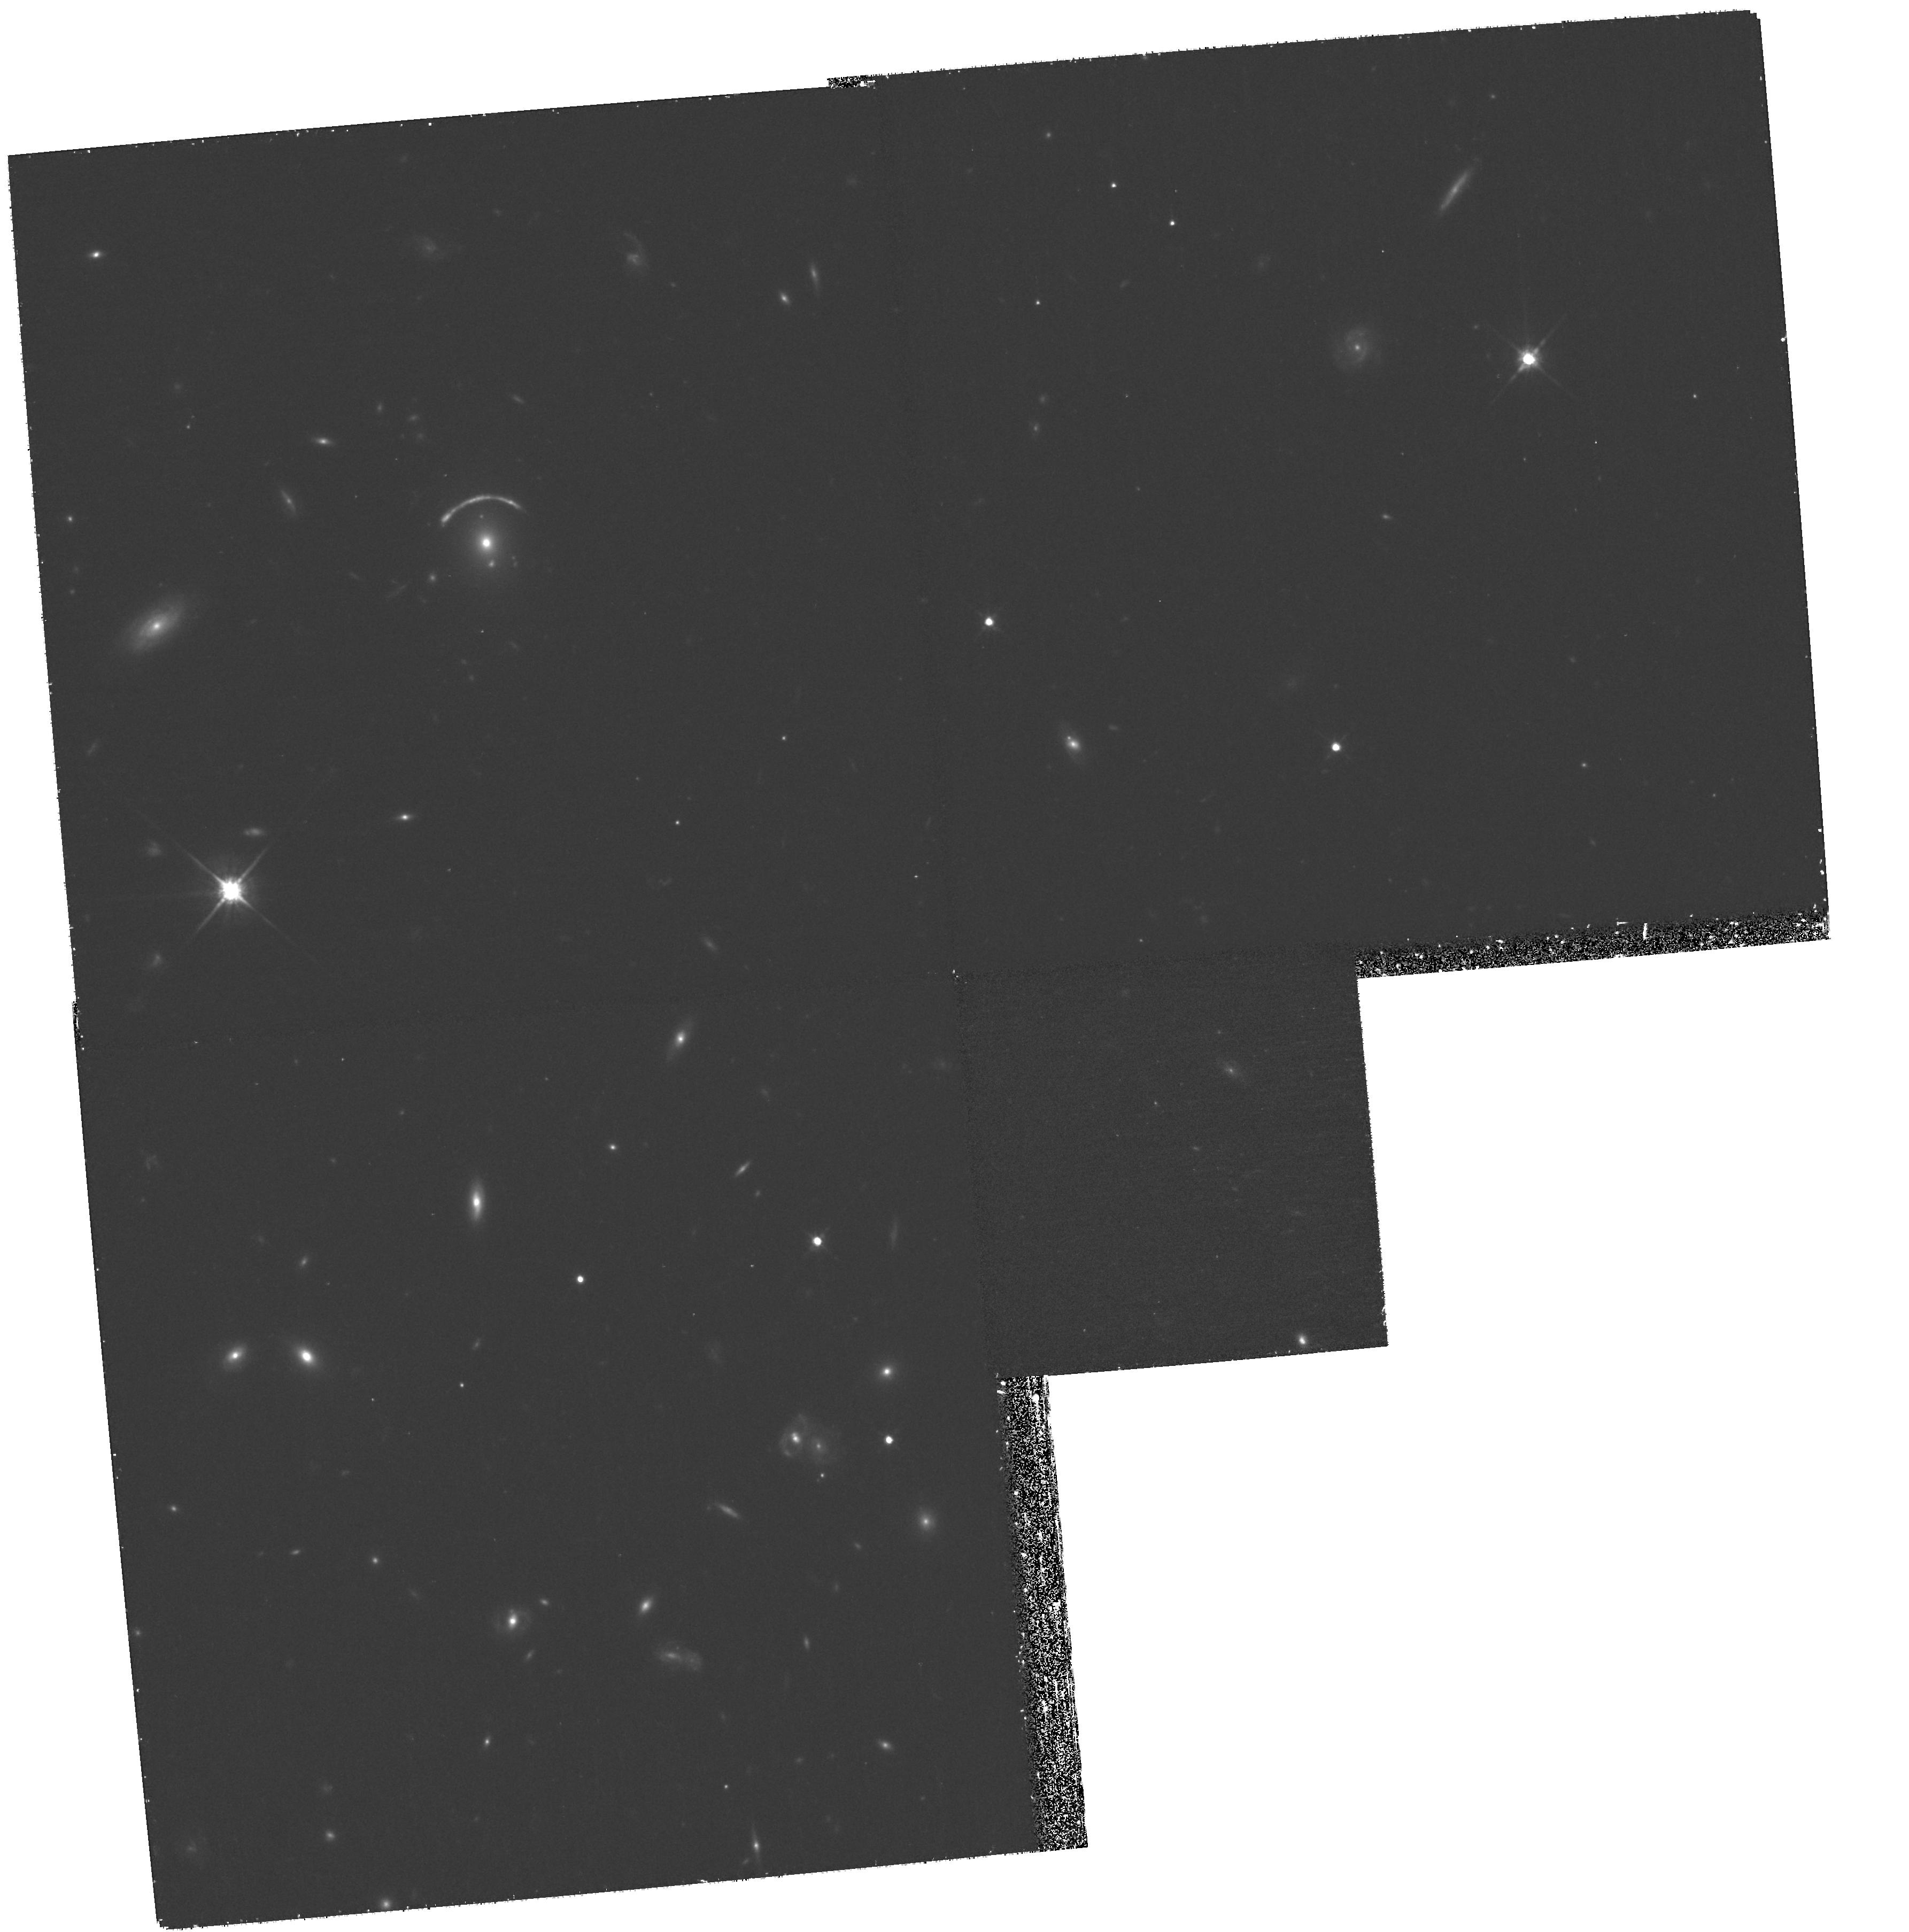
Target: 8OCLOCKARC. Instrument: WFPC2/PC. Filter: F814W. Exposure: 1.2 h. Observation ID: hst_11167_23_wfpc2_pc_f814w_ua0s23

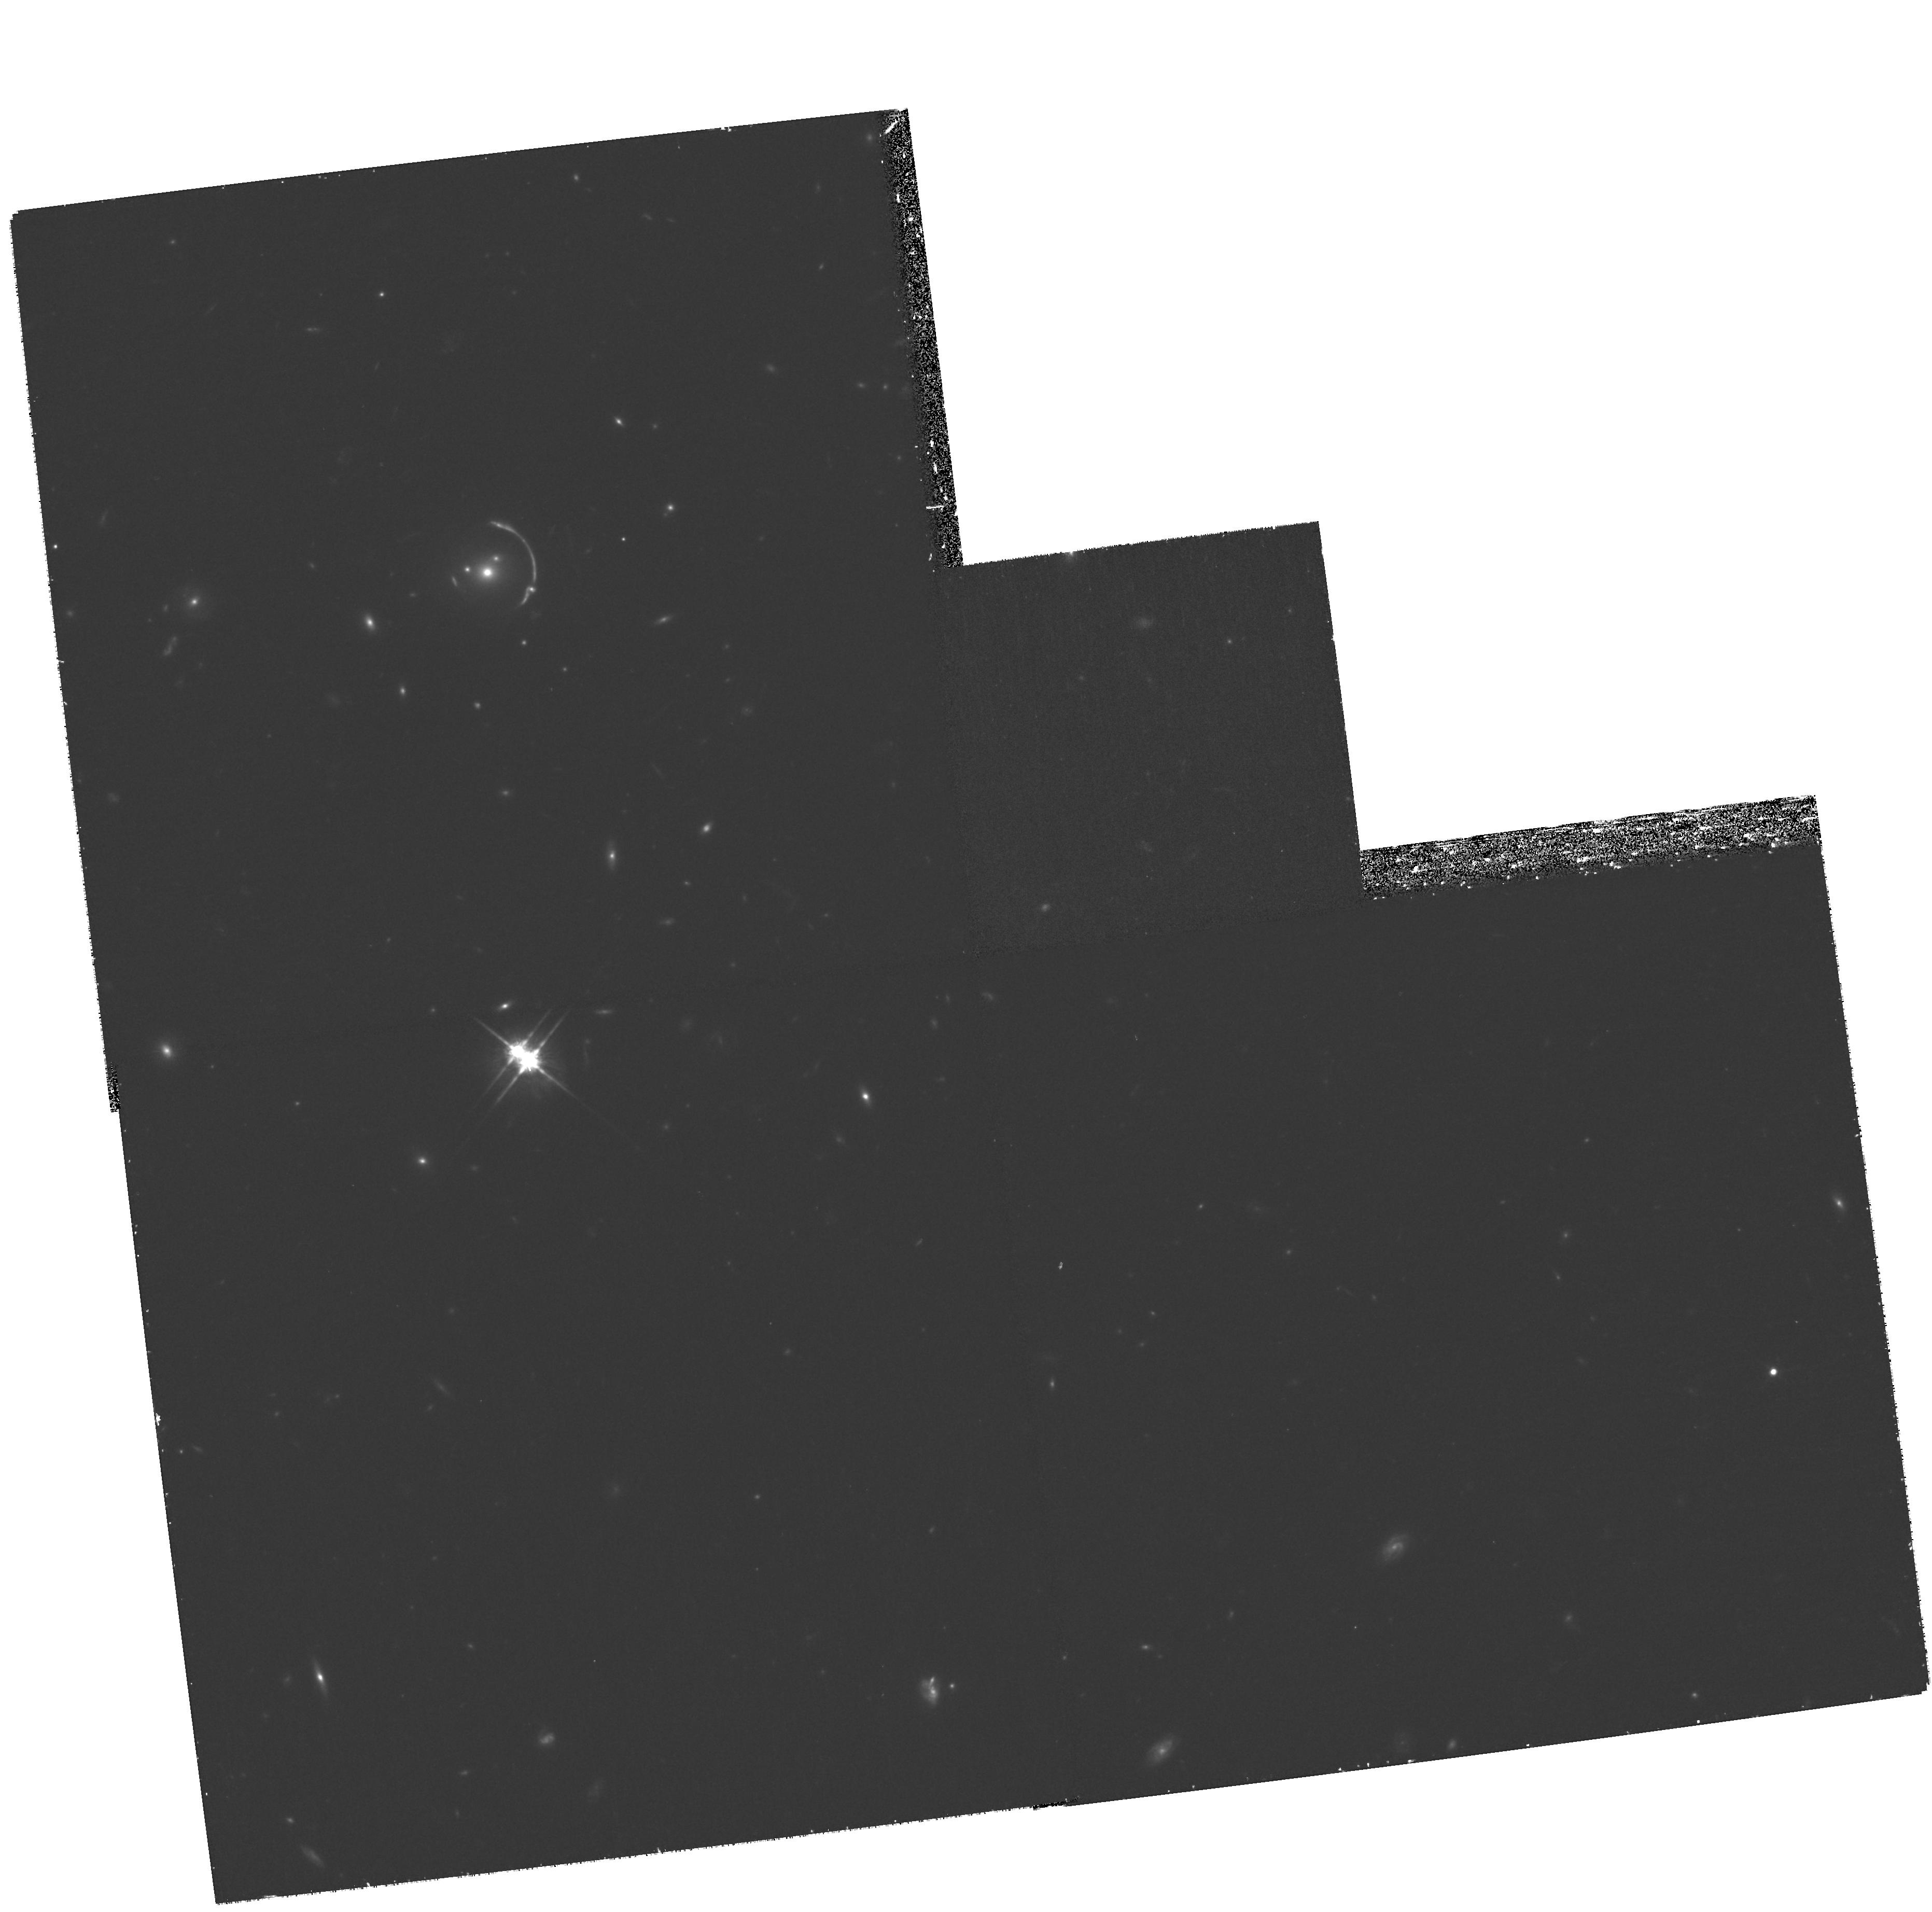
Target: SDSSJ1206+5142ARC. Instrument: WFPC2/PC. Filter: F814W. Exposure: 1.2 h. Observation ID: hst_11167_08_wfpc2_pc_f814w_ua0s08

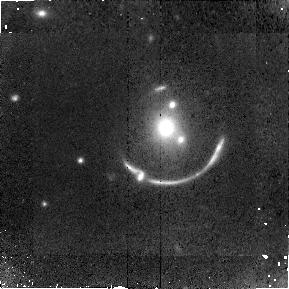
Target: SDSSJ1206+5142ARC. Instrument: NICMOS/NIC2. Filter: F110W. Exposure: 1.4 h. Observation ID: na0s09010

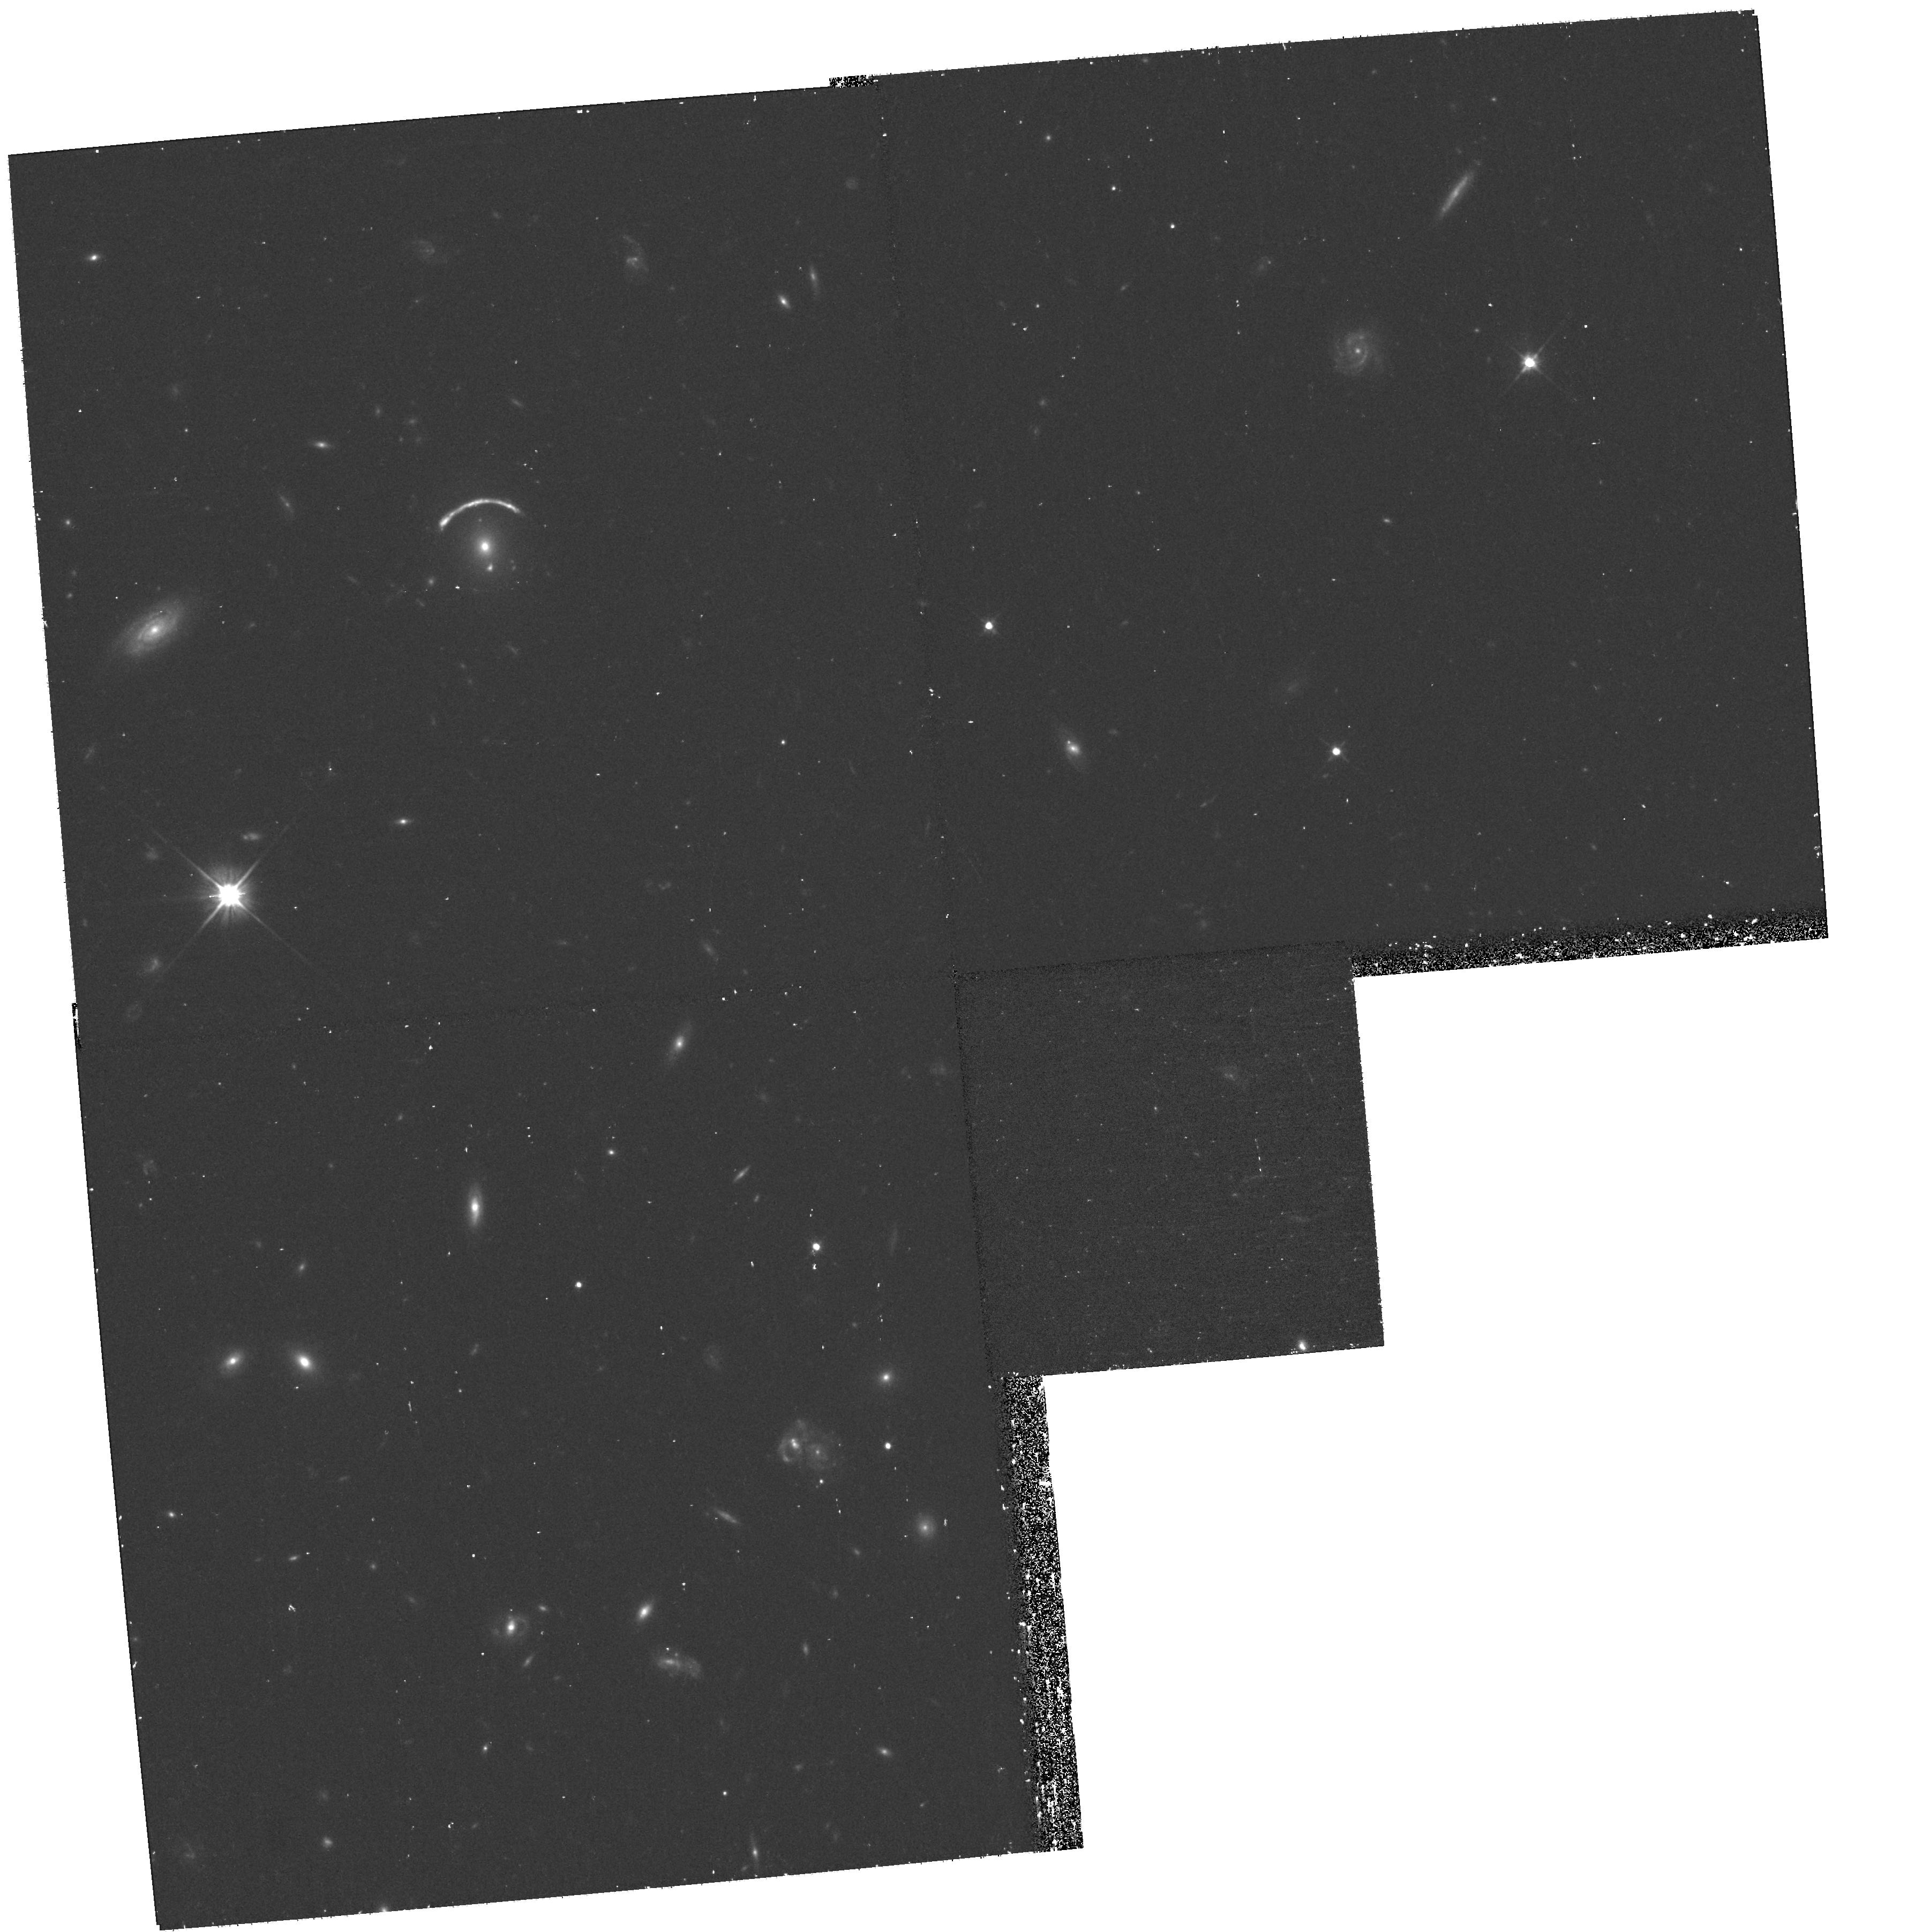
Target: 8OCLOCKARC. Instrument: WFPC2/PC. Filter: F606W. Exposure: 37 min. Observation ID: hst_11167_12_wfpc2_pc_f606w_ua0s12

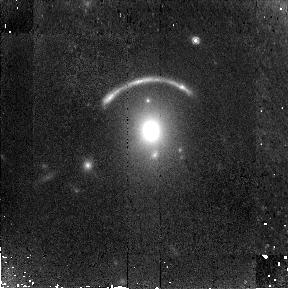
Target: 8OCLOCKARC. Instrument: NICMOS/NIC2. Filter: F160W. Exposure: 1.4 h. Observation ID: na0s05010

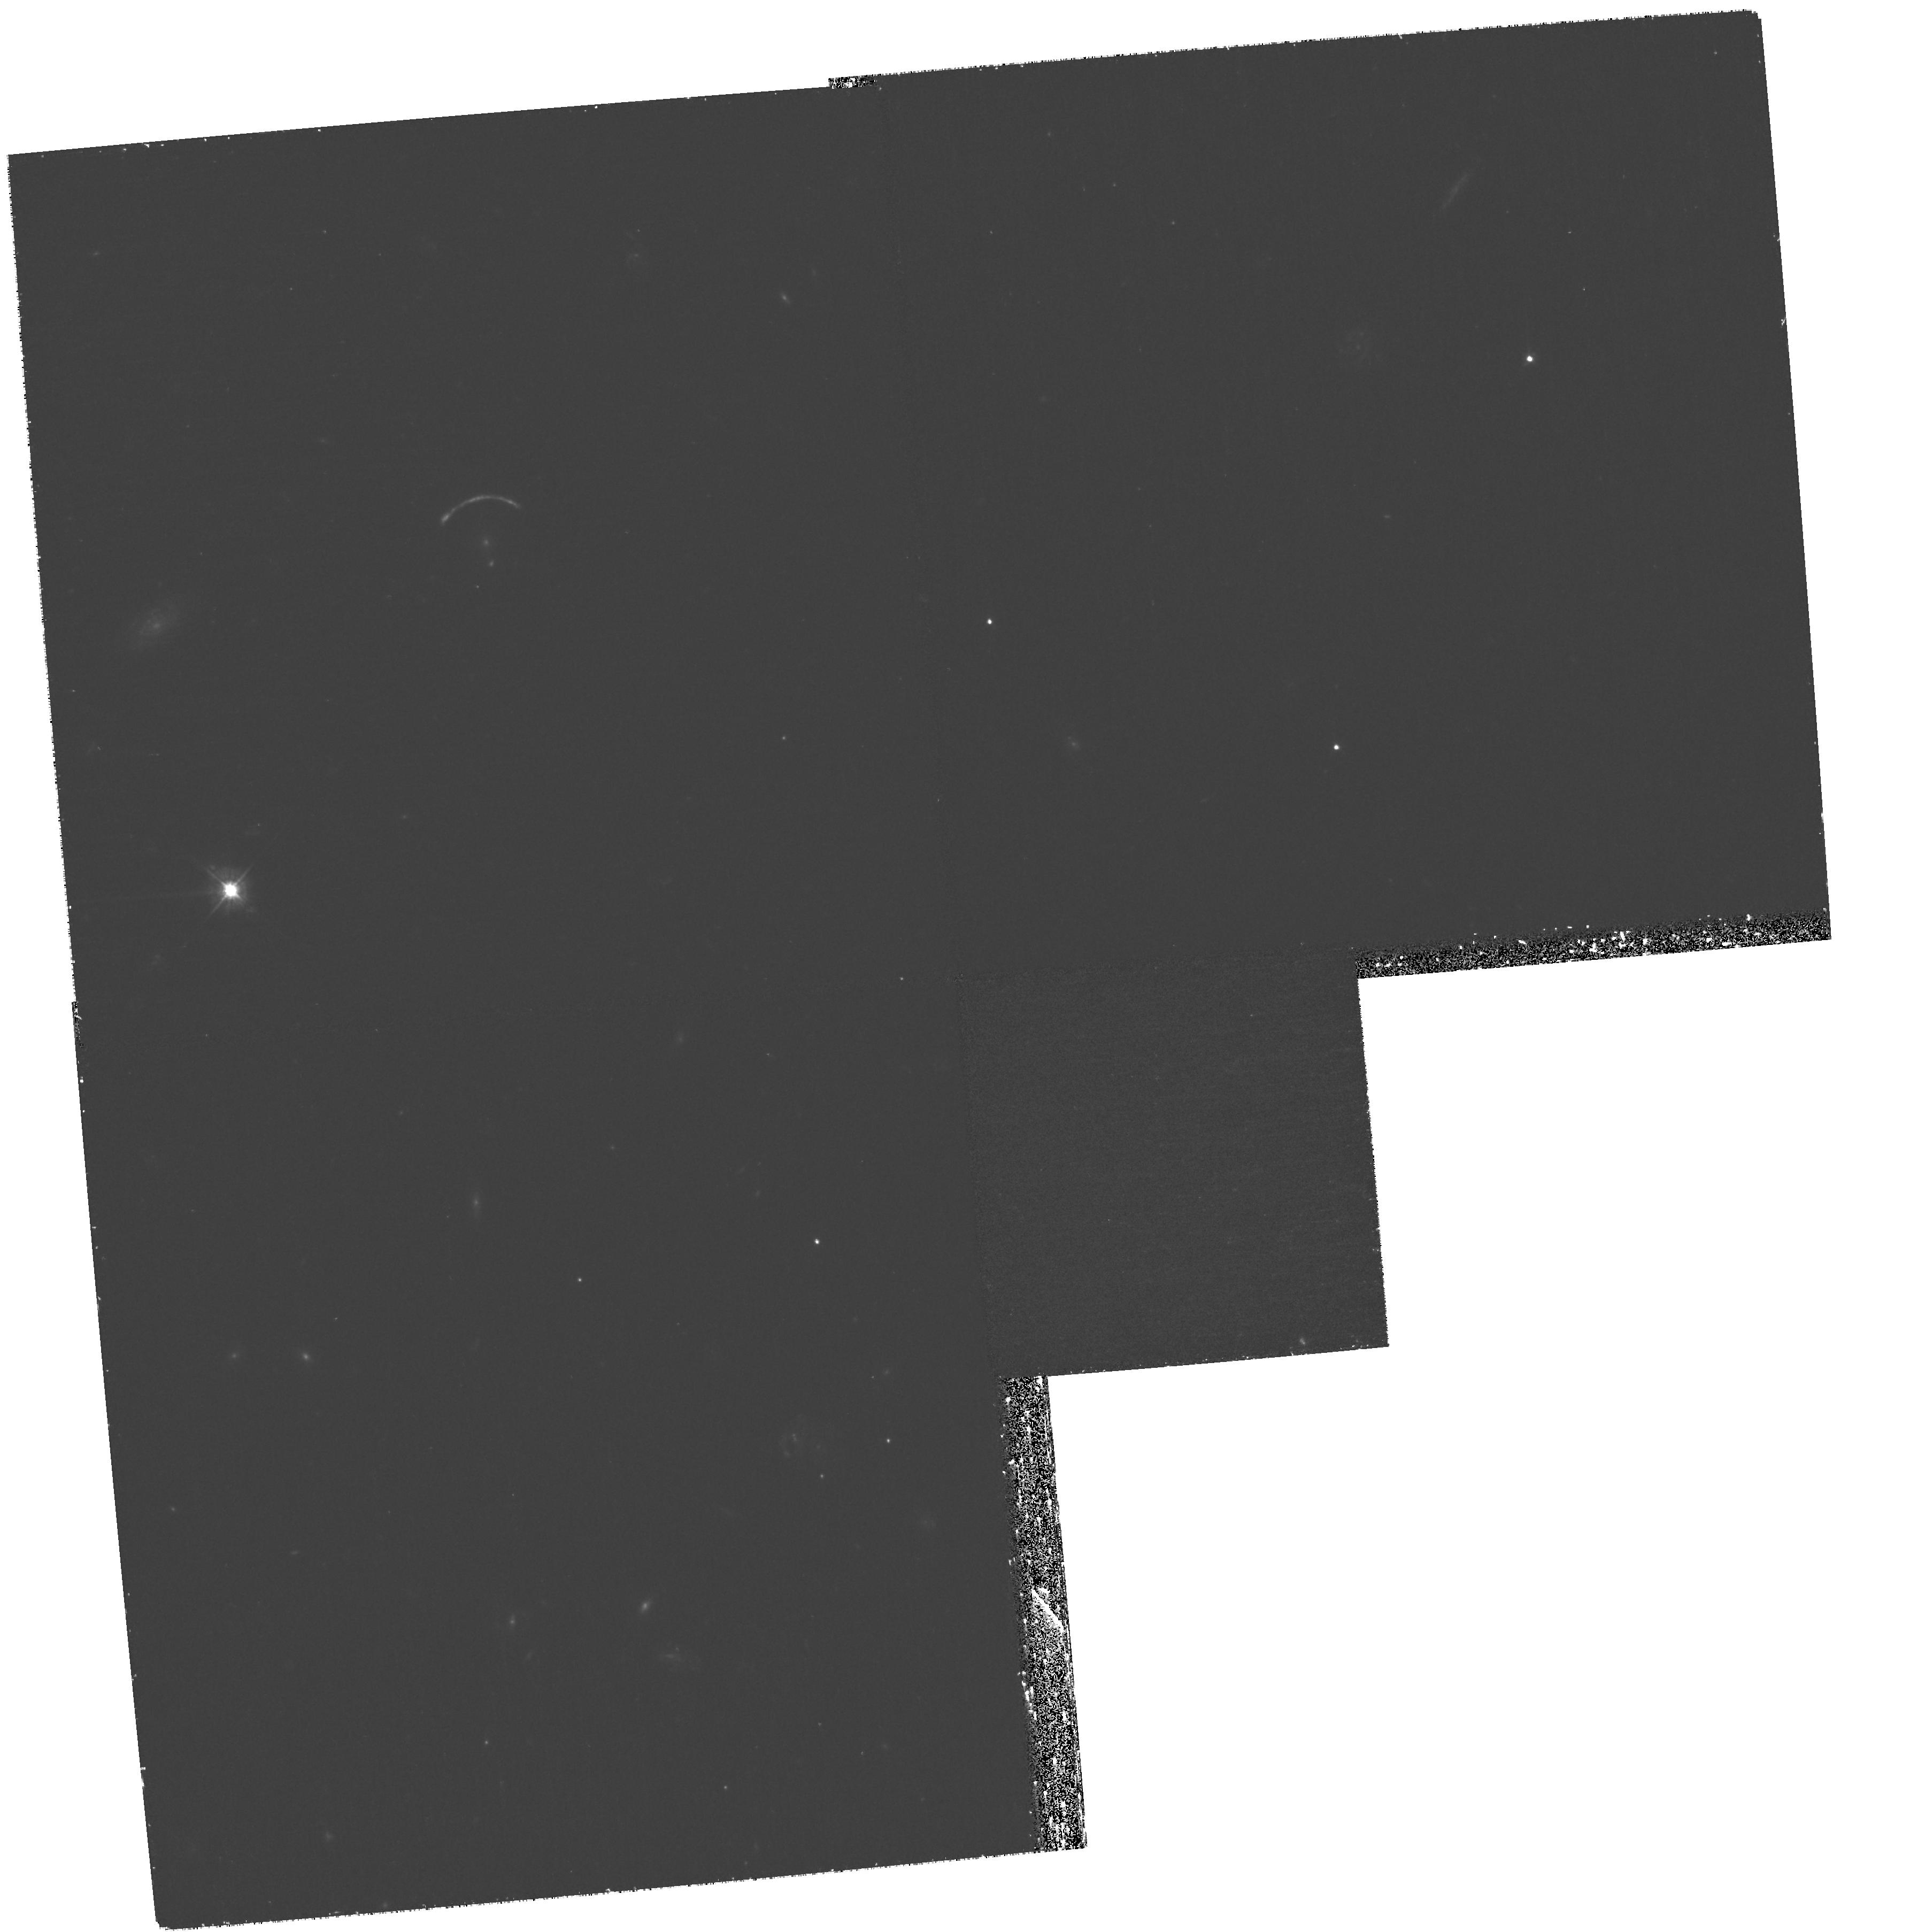
Target: 8OCLOCKARC. Instrument: WFPC2/PC. Filter: F450W. Exposure: 1.2 h. Observation ID: hst_11167_21_wfpc2_pc_f450w_ua0s21

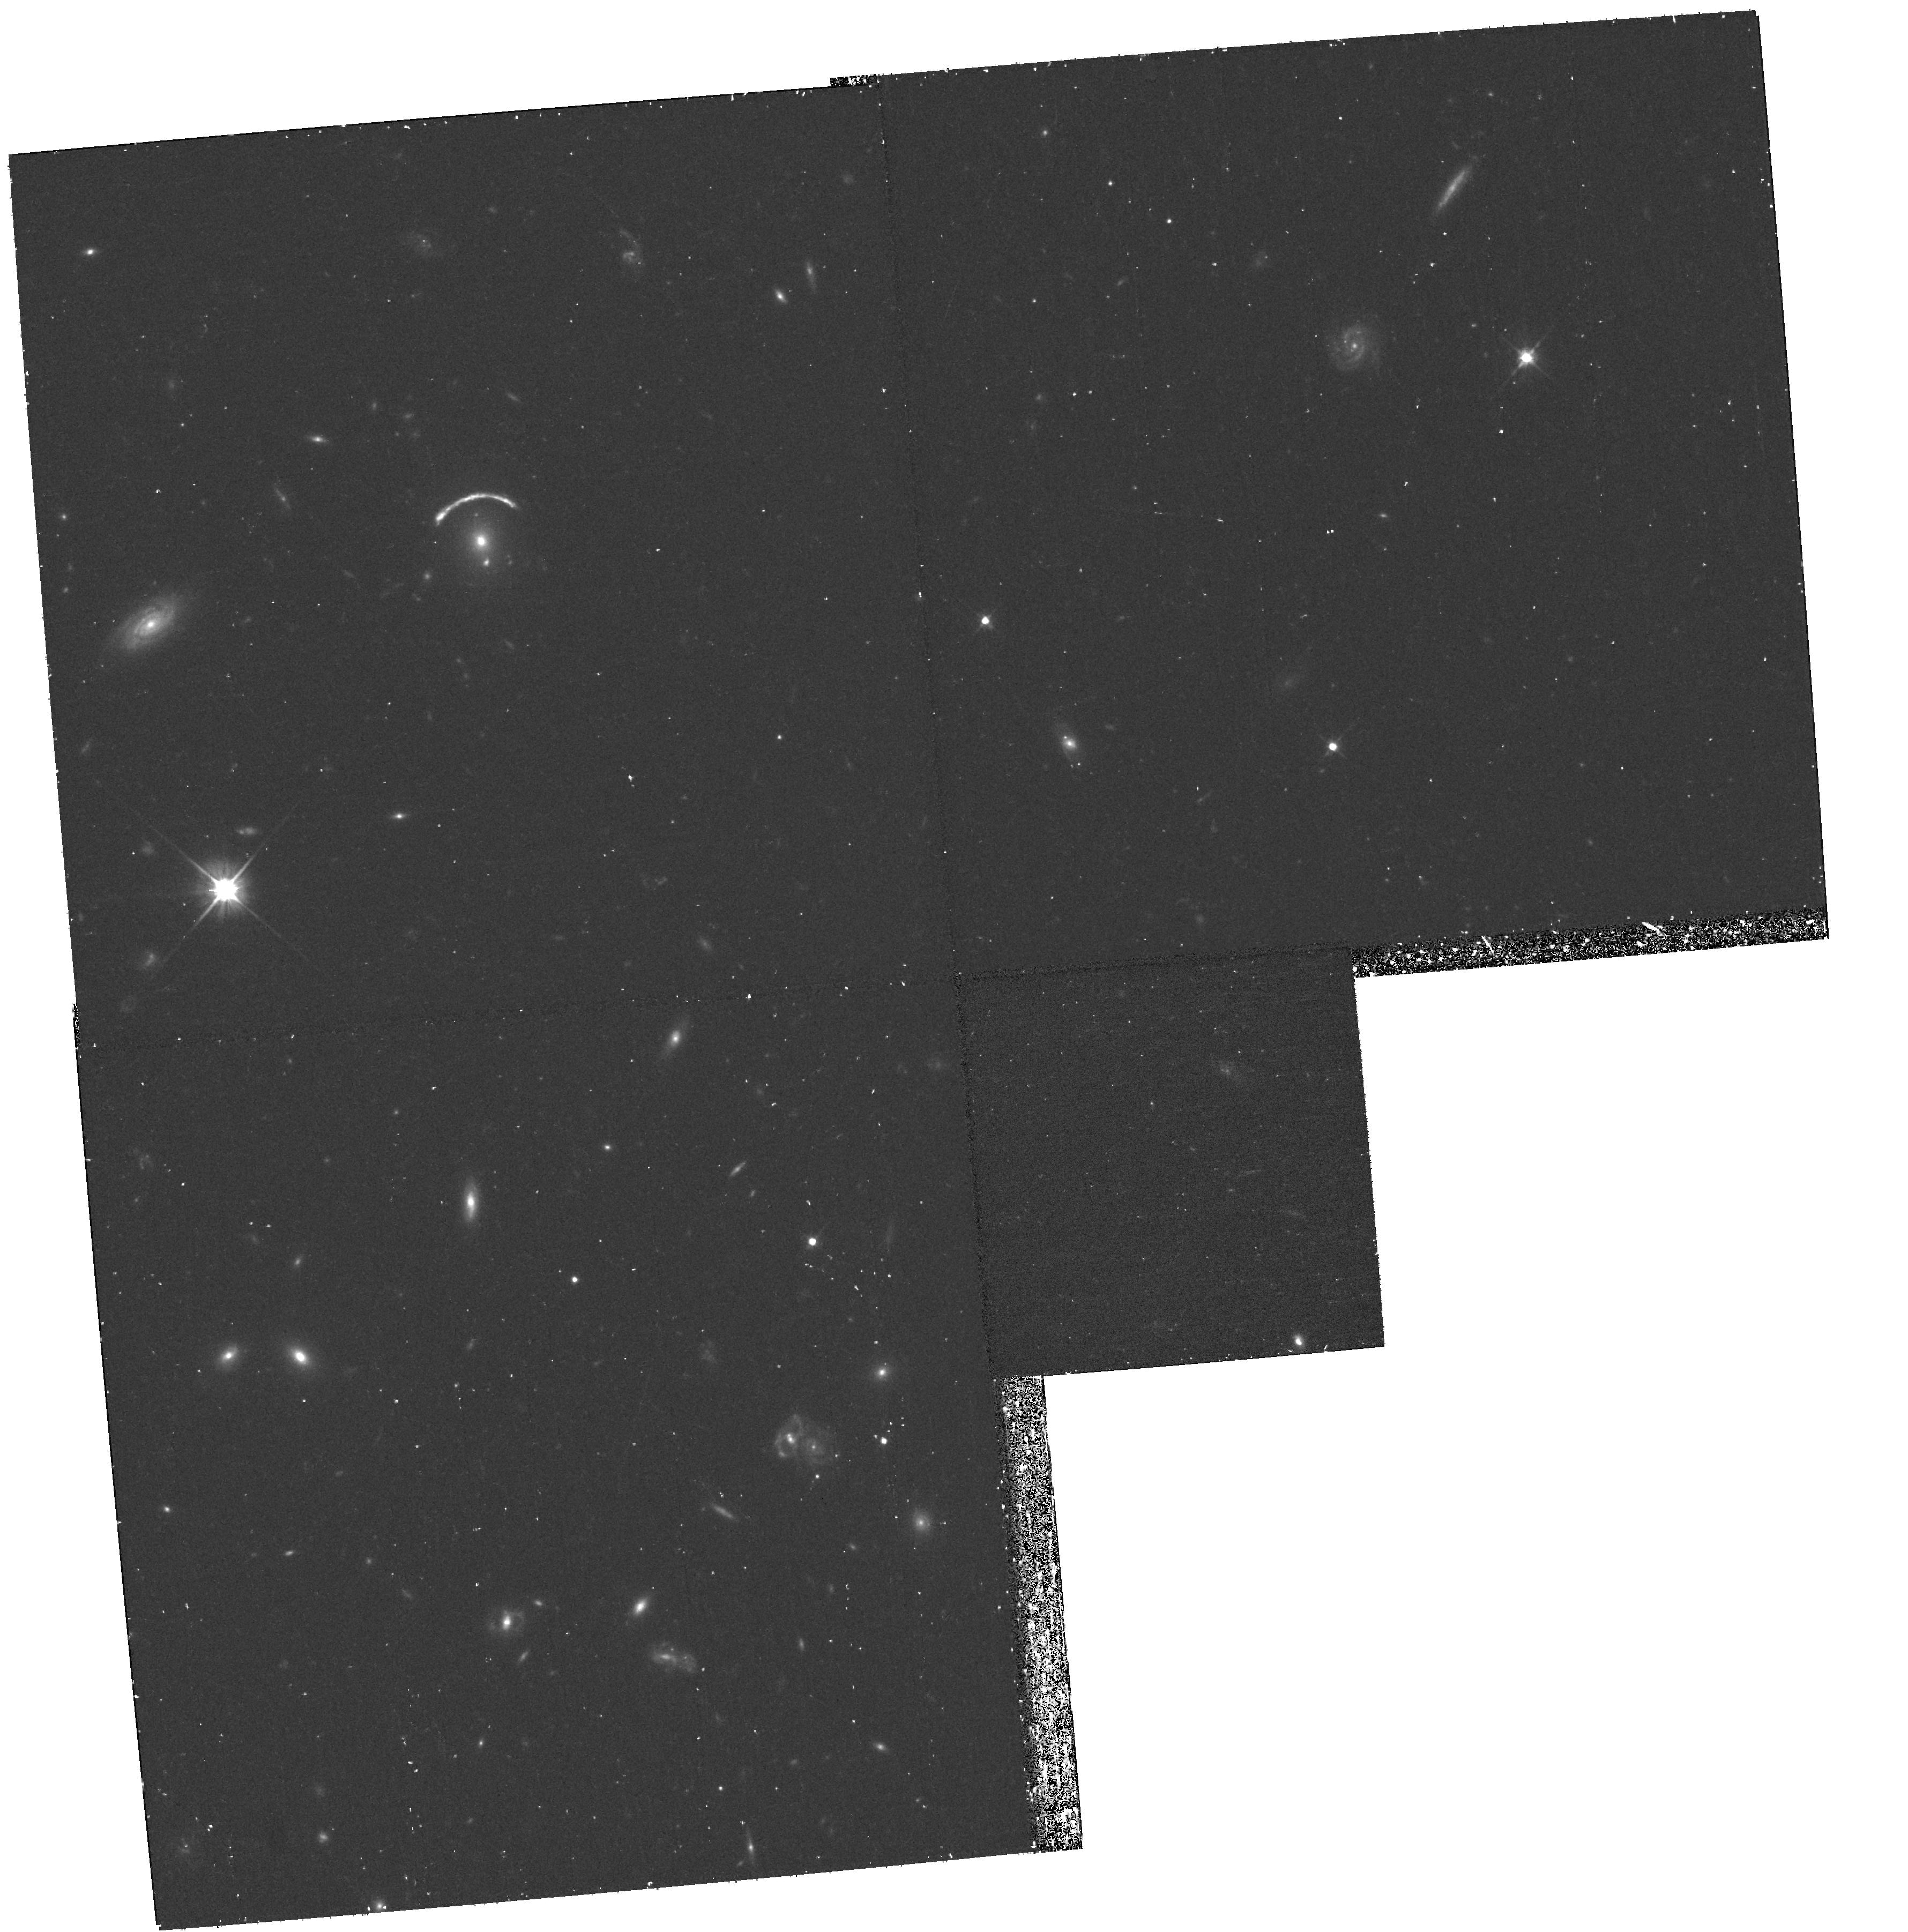
Target: 8OCLOCKARC. Instrument: WFPC2/PC. Filter: F606W. Exposure: 37 min. Observation ID: hst_11167_02_wfpc2_pc_f606w_ua0s02

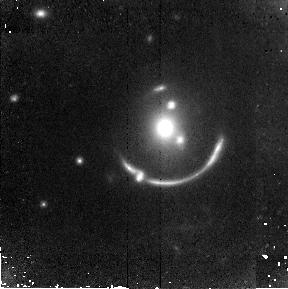
Target: SDSSJ1206+5142ARC. Instrument: NICMOS/NIC2. Filter: F160W. Exposure: 1.4 h. Observation ID: na0s10010

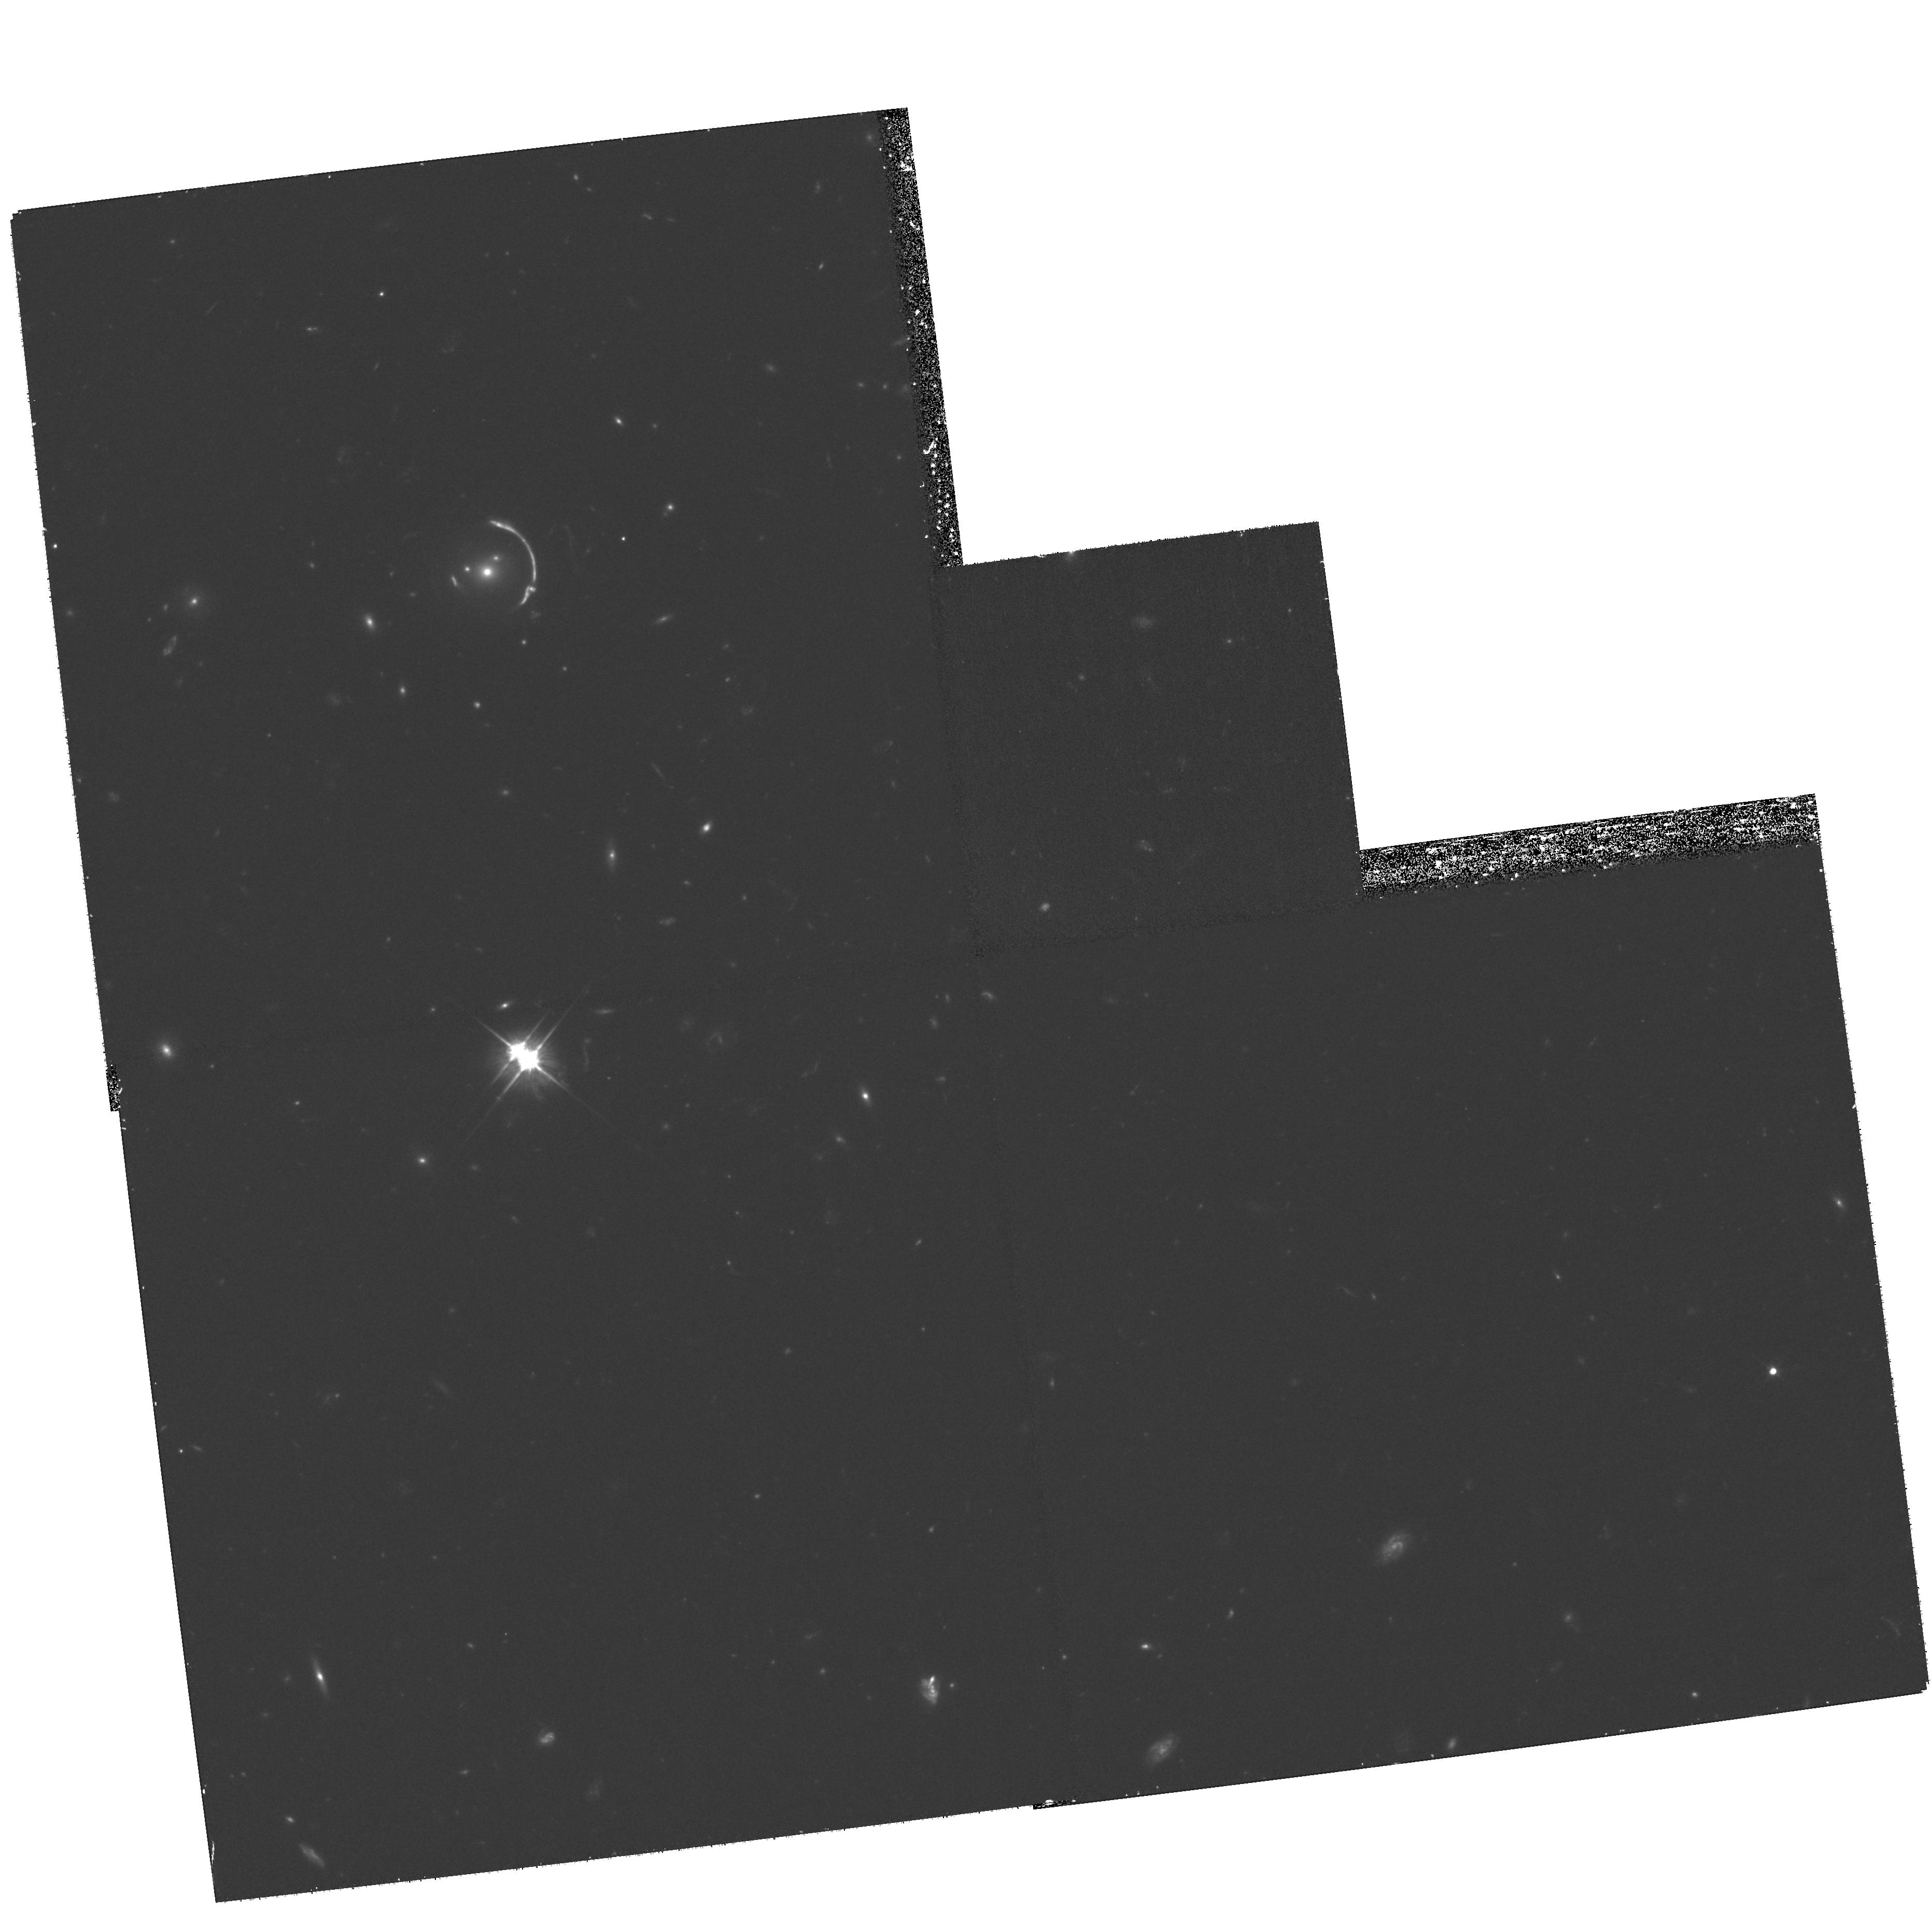
Target: SDSSJ1206+5142ARC. Instrument: WFPC2/PC. Filter: F606W. Exposure: 1.2 h. Observation ID: hst_11167_07_wfpc2_pc_f606w_ua0s07

A Unique High Resolution Window to Two Strongly Lensed Lyman Break Galaxies (PI: Allam, Sahar S.)

On rare occasions, the otherwise very faint Lyman Break Galaxies (LBGs) are magnified by gravitational lensing to provide exceptional targets for detailed spectroscopic and imaging studies. We propose HST WFPC2 and NICMOS imaging of two strongly lensed Lyman Break Galaxies (LBGs) that were recently discovered by members of our team. These two LBGs -- the "8 O'Clock Arc" and the "SDSS J1206+5142 Arc" -- are currently the brightest known LBGs, roughly 3 times brighter than the former record-holder, MS1512-cB58 (a.k.a. "cB58"). The z=2.73 "8 O'Clock Arc" extends ~10 arcsec in length and is magnified by a factor of 12. The z=2.00 "SDSS J1206+5142 Arc" also extends ~10 arcsec in length and is magnified by a factor of 30. Due to their brightness and magnification, these two strongly lensed LBGs offer an unprecedented opportunity for the very detailed investigation of two individual galaxies at high redshift. We are currently pursuing a vigorous ground-based campaign to obtain multi-wavelength (UV, optical, NIR, radio) observations of these two LBGs, but our campaign currently lacks a means of obtaining high-resolution optical/NIR imaging -- a lack that currently only HST can address. Our prime objective for this proposal is to obtain high resolution HST images of these two systems with two-orbit WFPC2 images in the BVI bands and two-orbit NICMOS/NIC2 images in the J and H bands. These data will allow us to construct detailed lensing models, probe the mass and light profiles of the lenses and their environments, and constrain the star formation histories and rest-frame UV/optical spectral energy distributions of the LBGs.